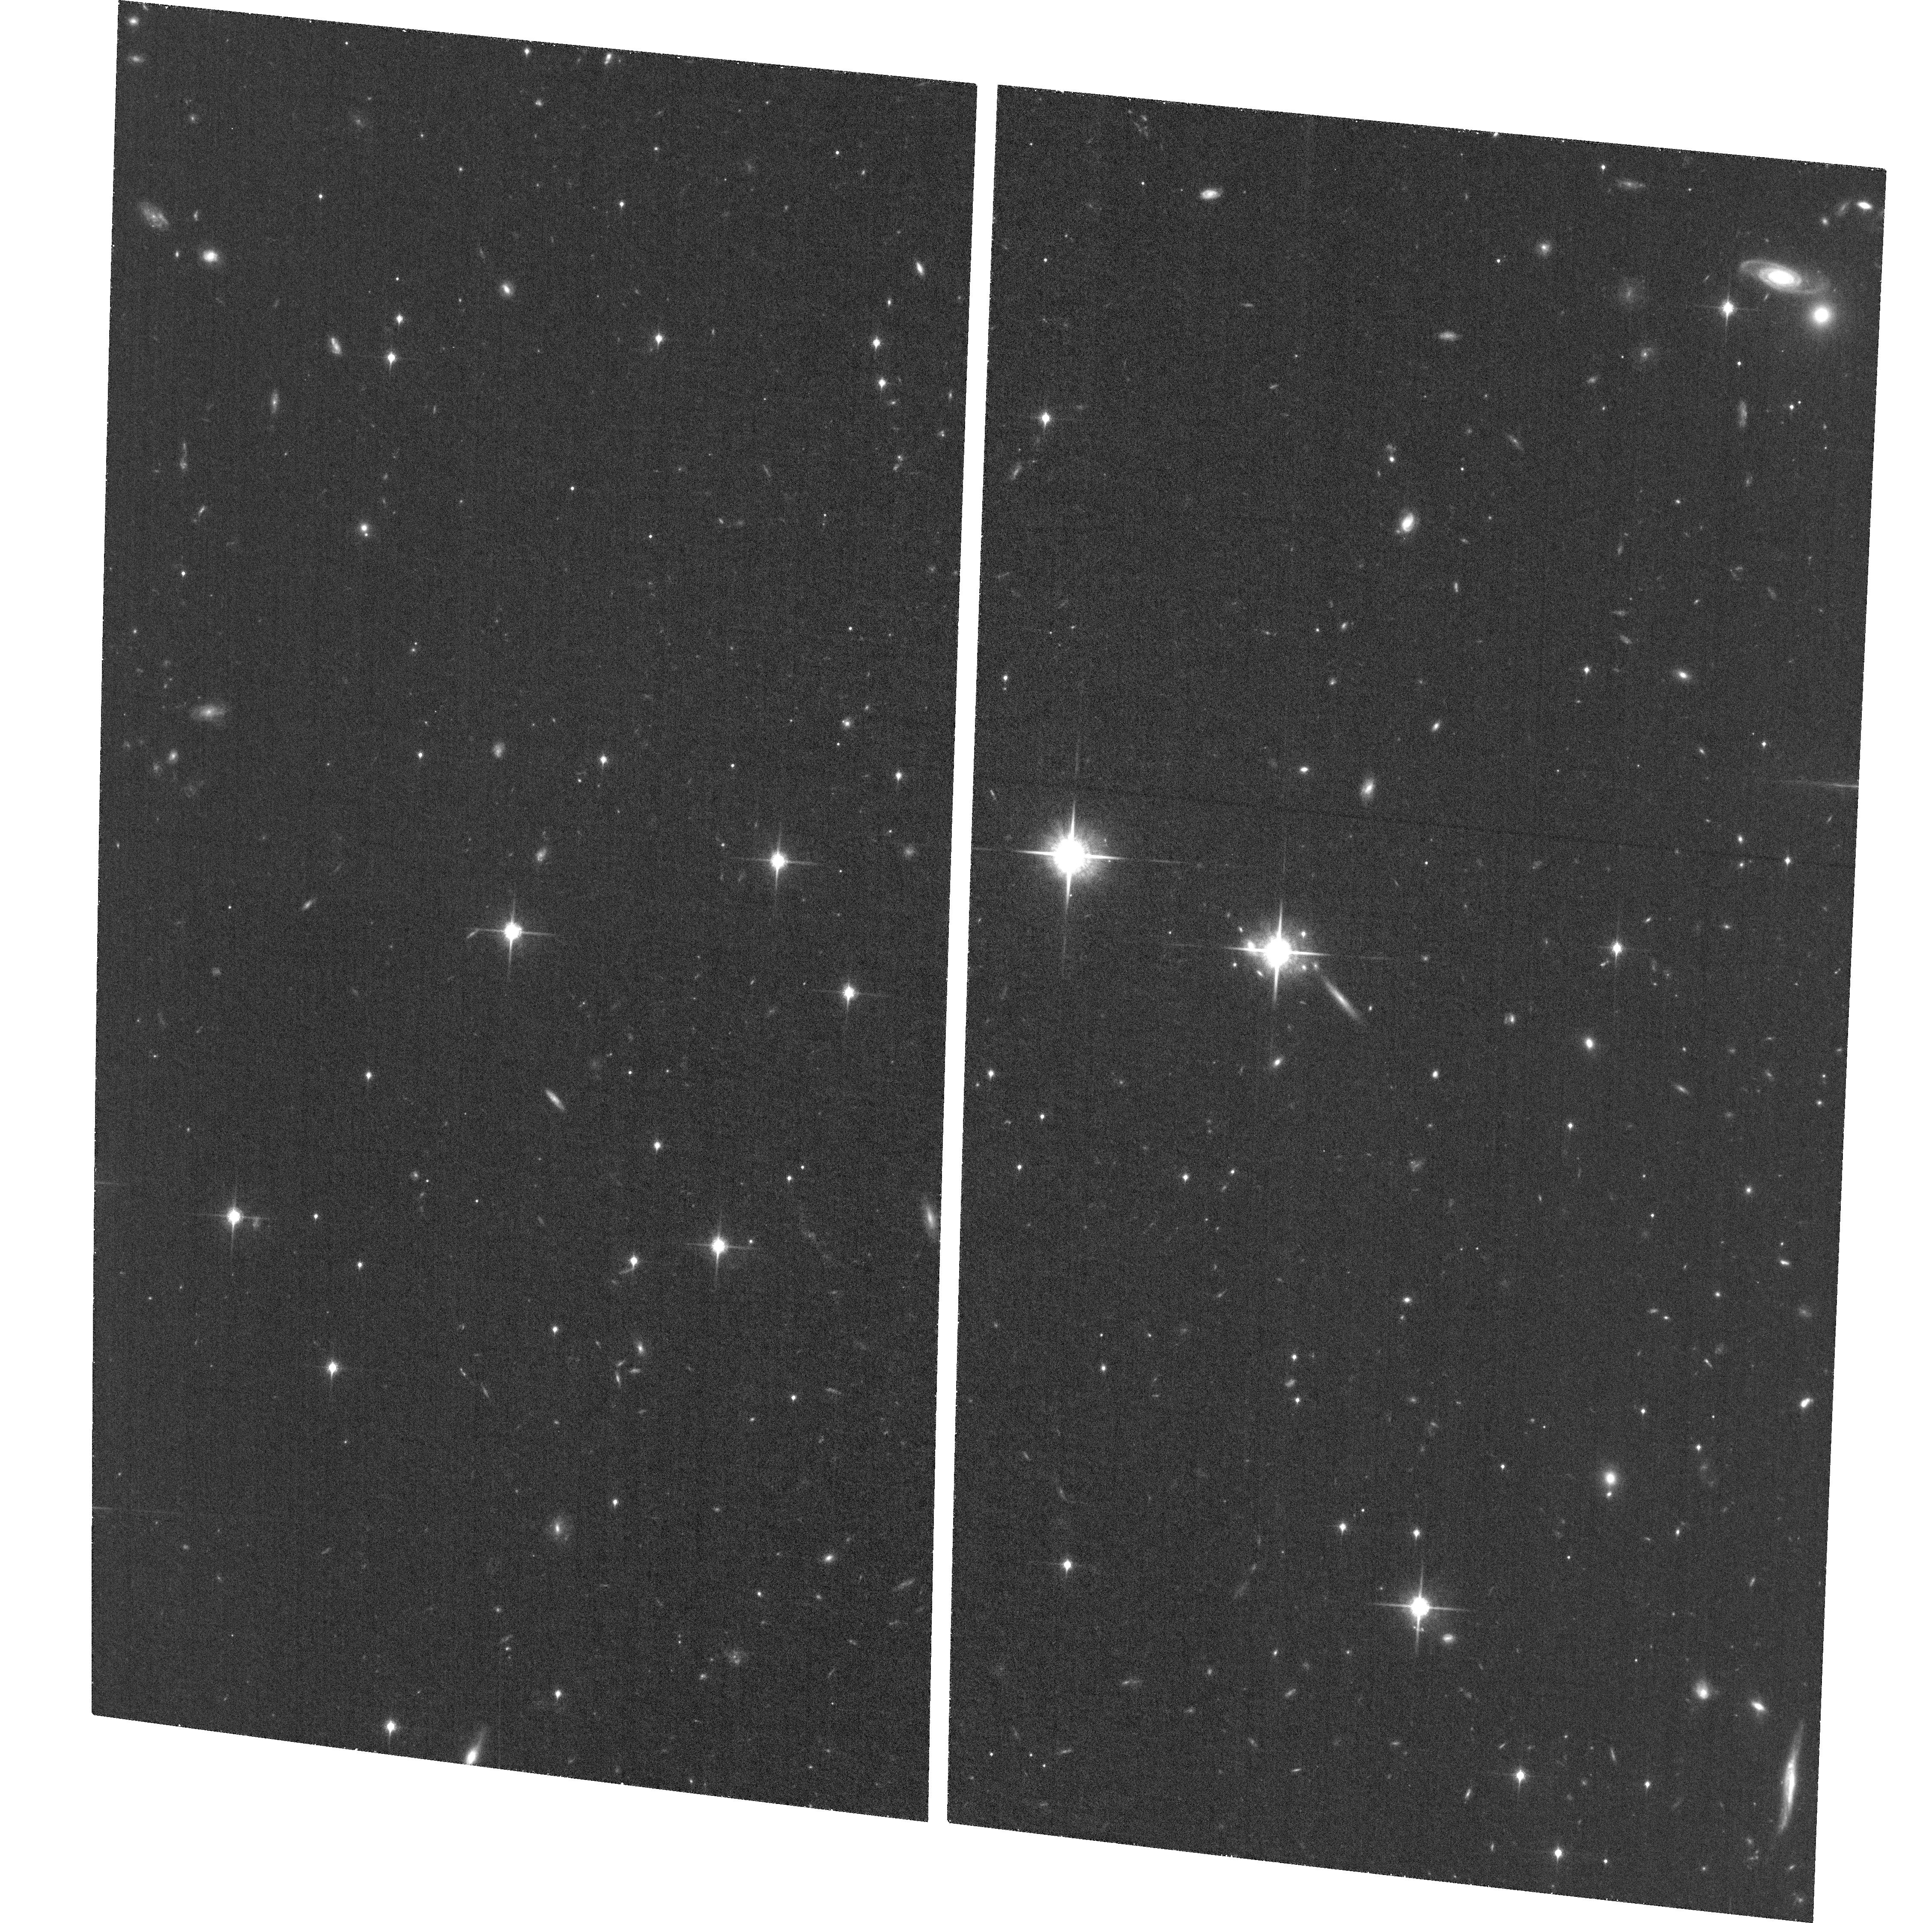
Target: WISE0855-0714
Instrument: ACS/WFC
Filter: F850LP
Exposure: 1.4 h
Observation ID: hst_14157_09_acs_wfc_f850lp_jctz09

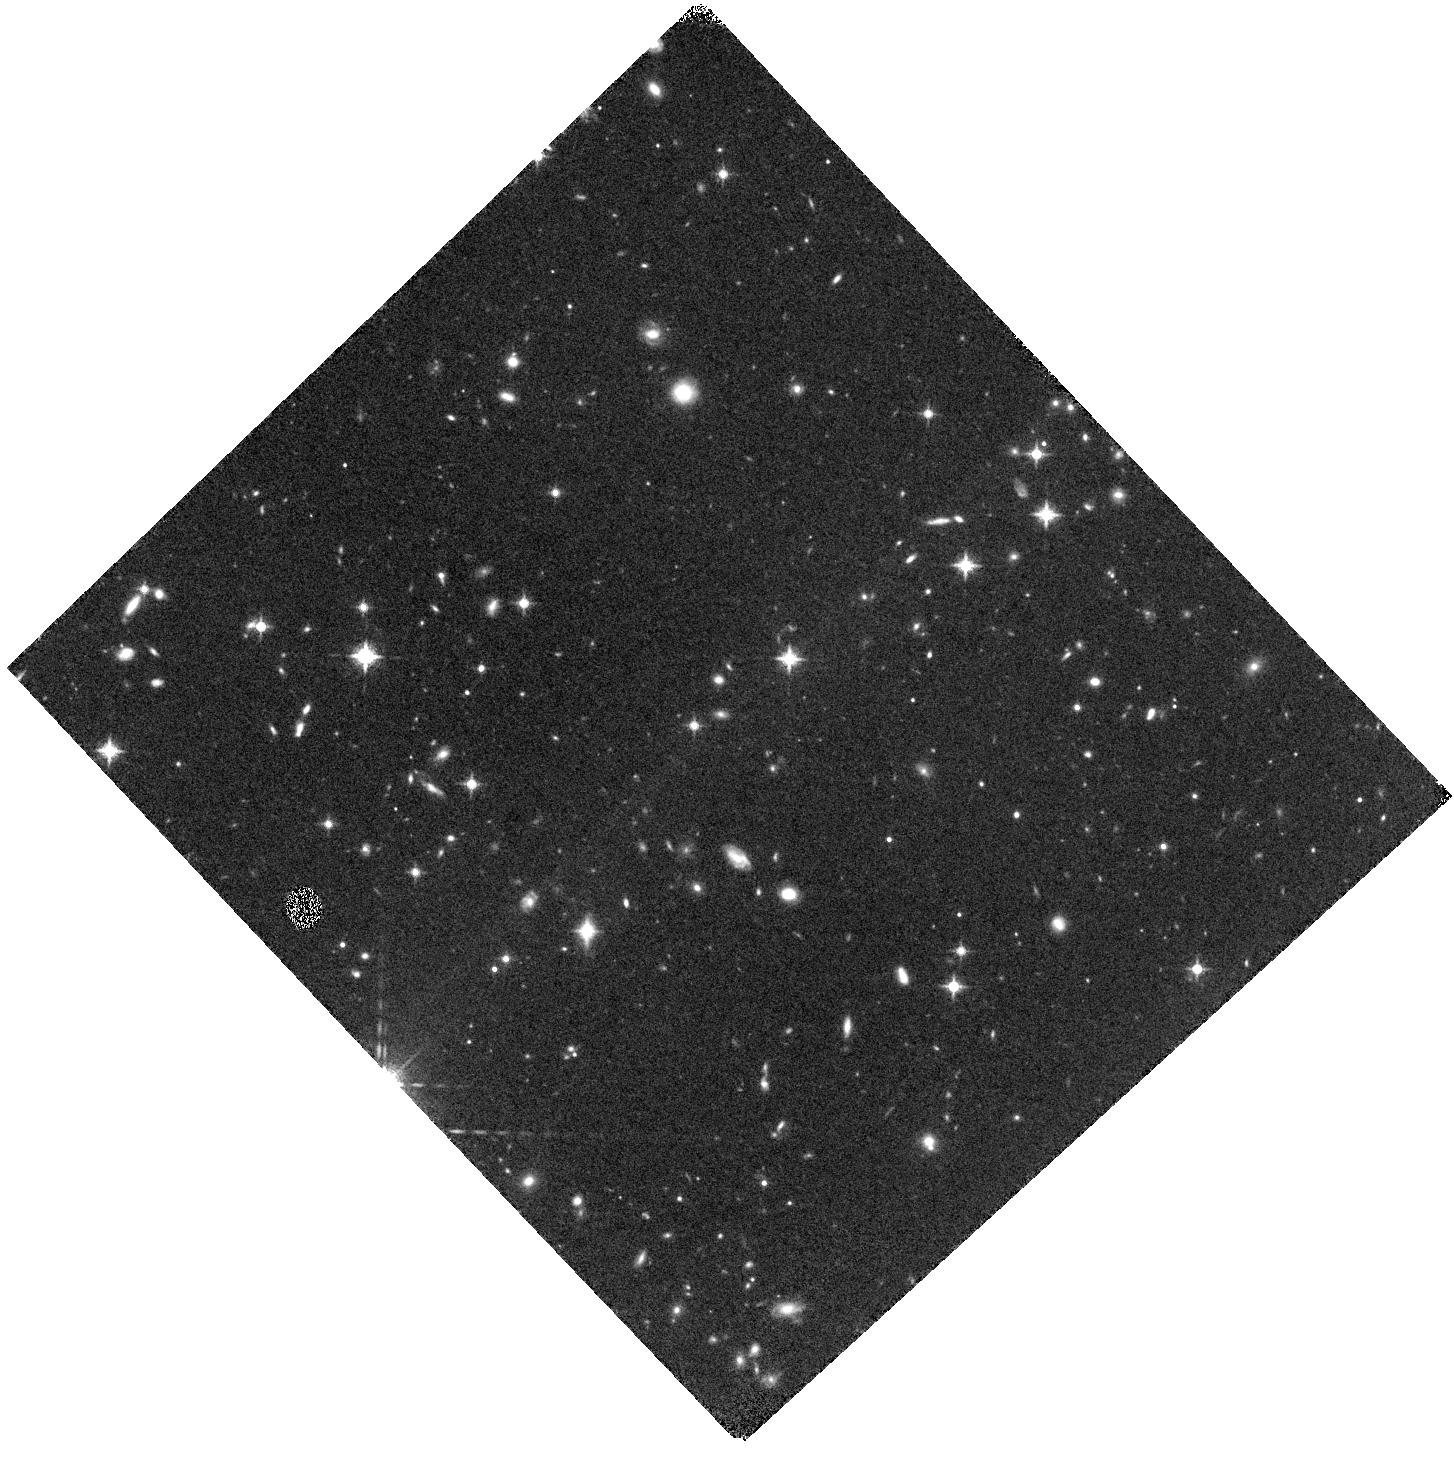
Target: WISE0855-0714
Instrument: WFC3/IR
Filter: F127M
Exposure: 1.5 h
Observation ID: hst_14157_05_wfc3_ir_f127m_ictz05

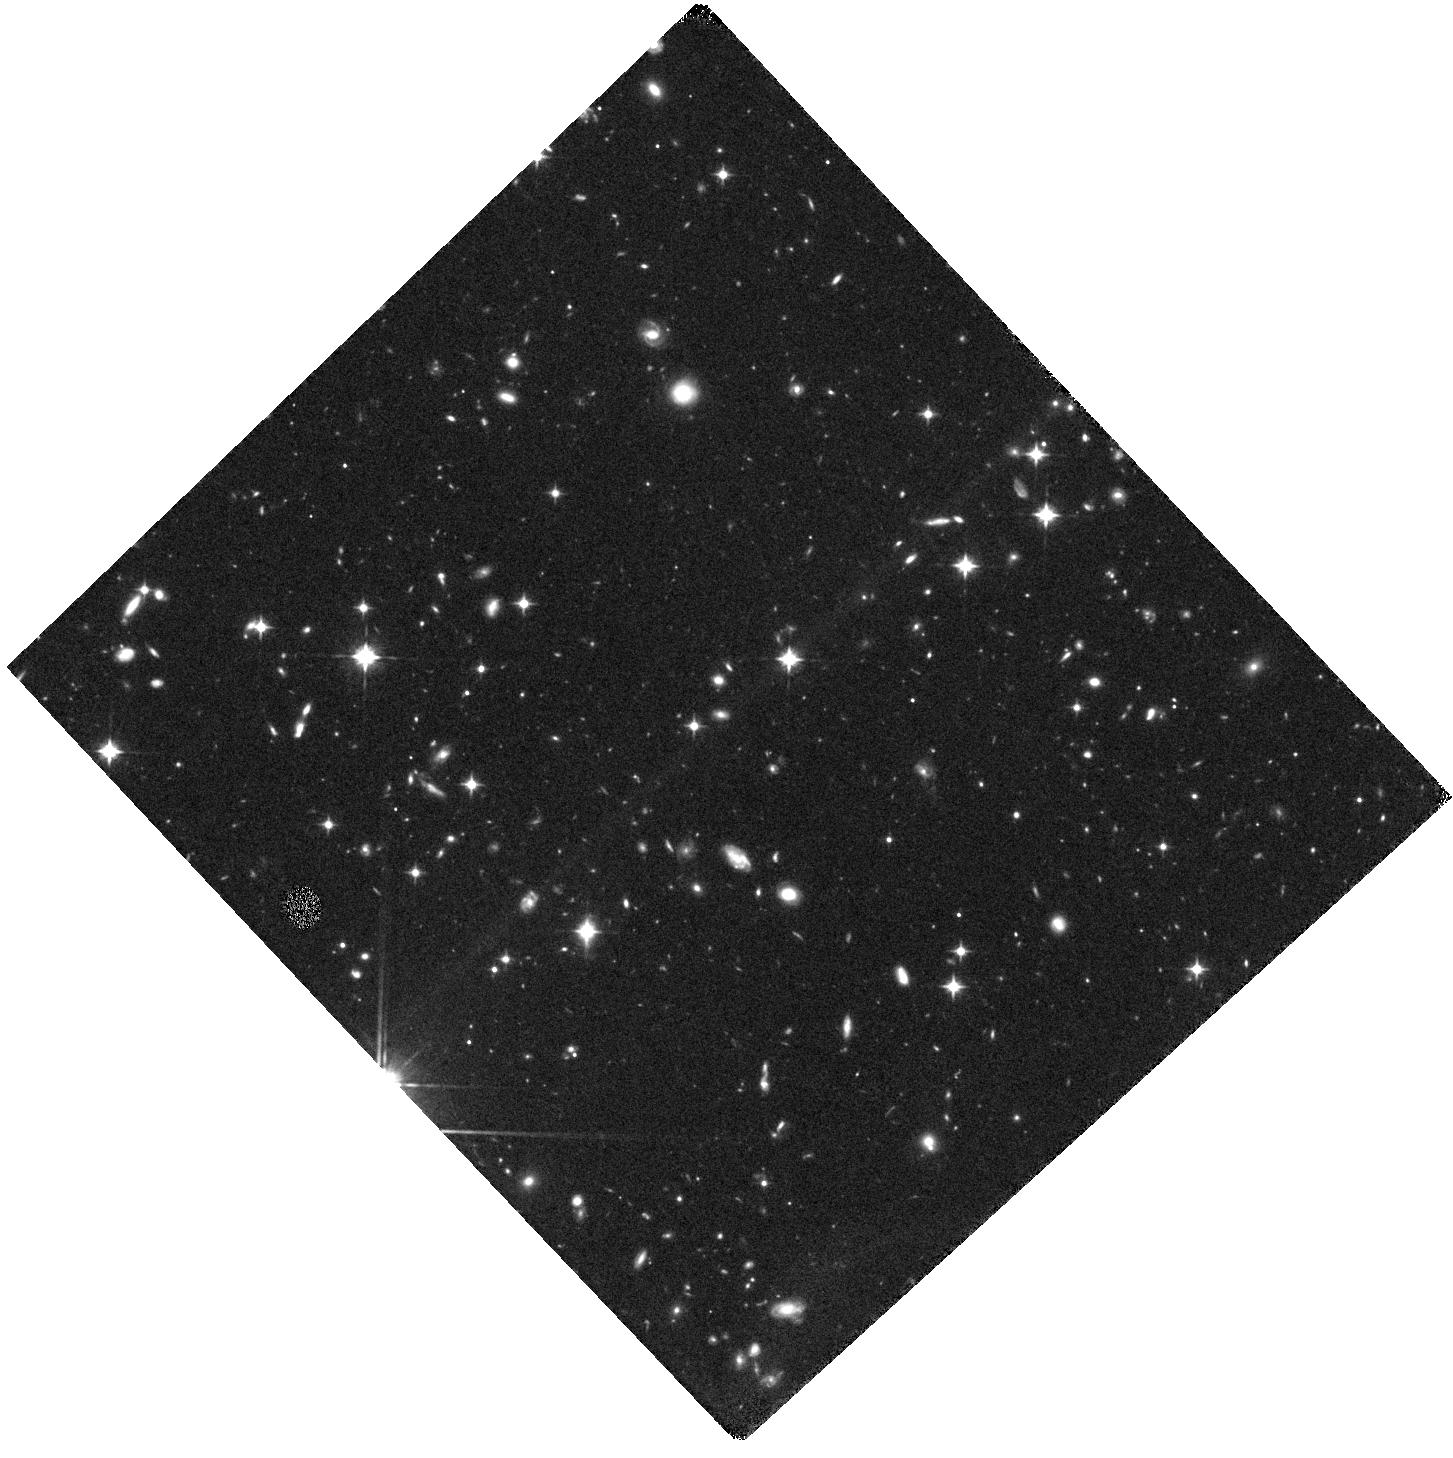
Target: WISE0855-0714
Instrument: WFC3/IR
Filter: F105W
Exposure: 1.5 h
Observation ID: hst_14157_02_wfc3_ir_f105w_ictz02

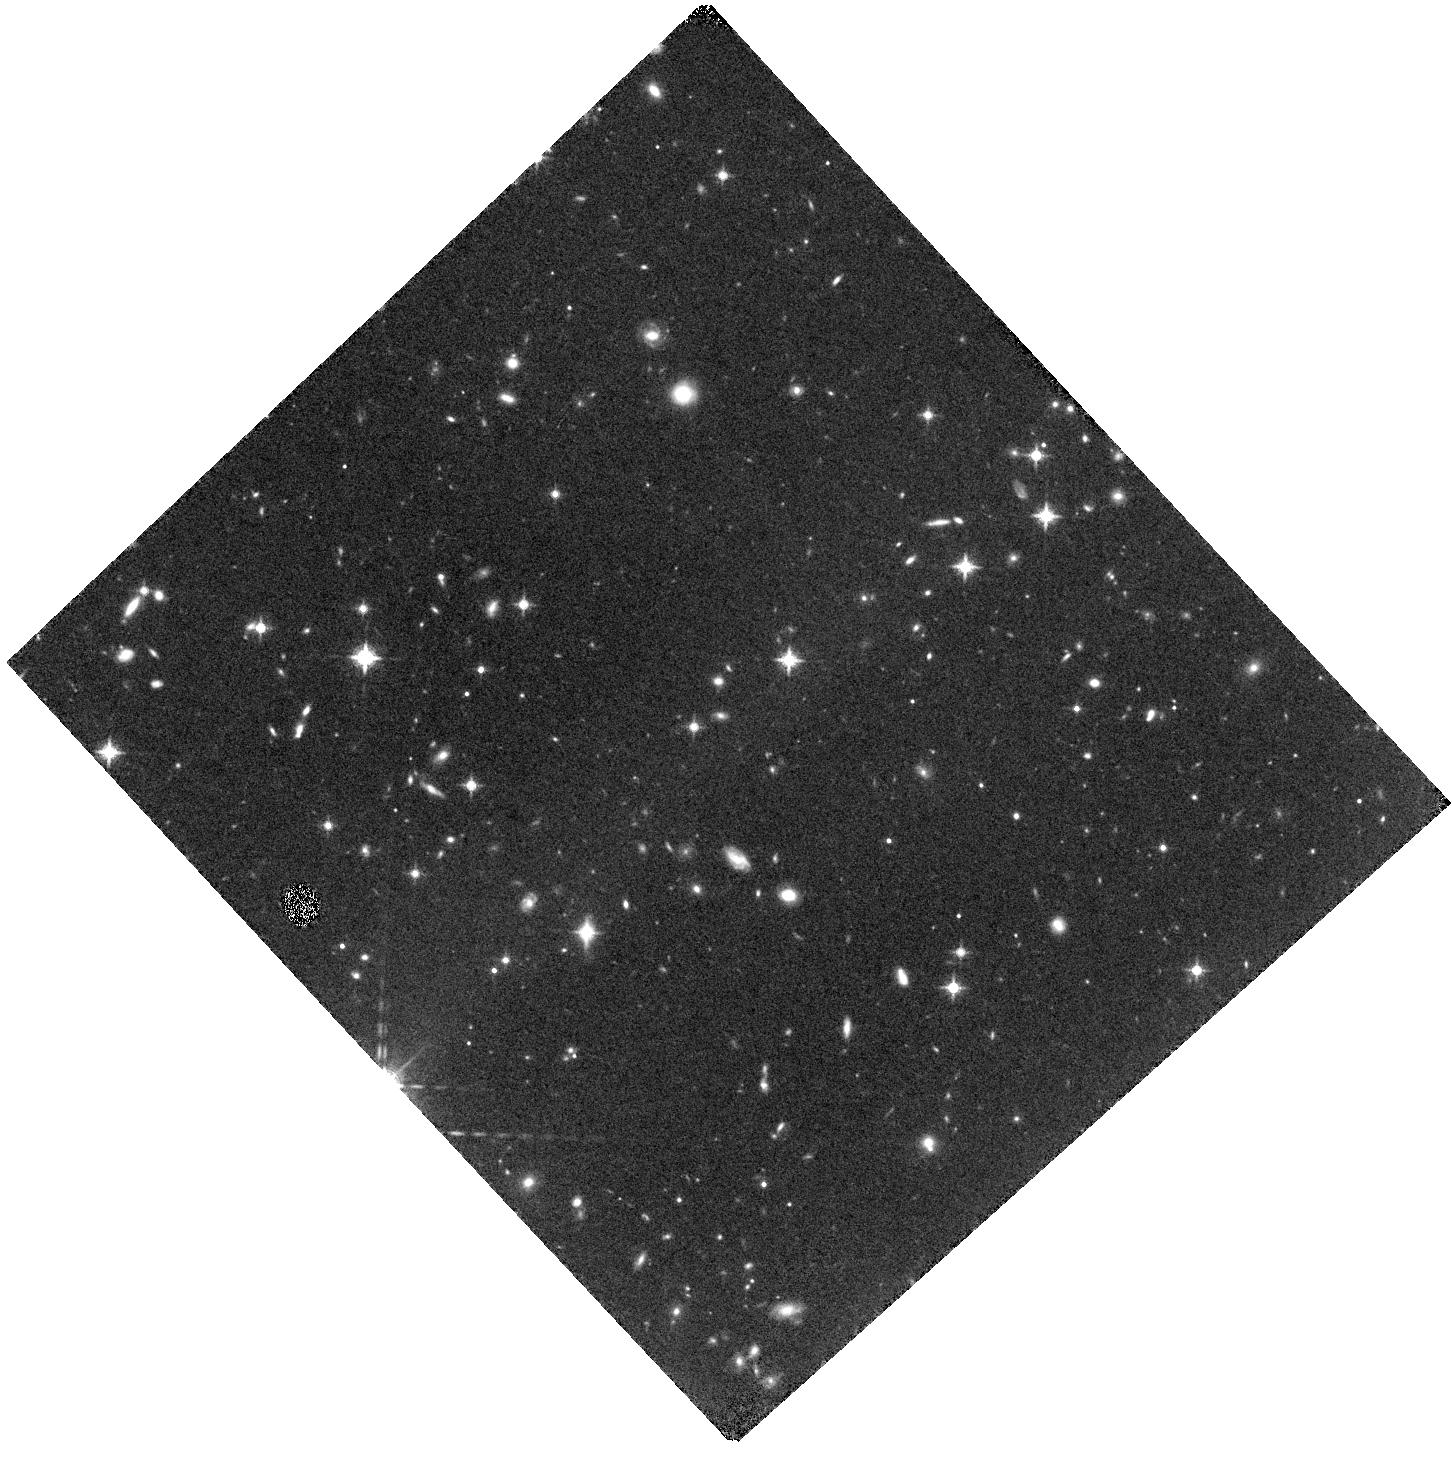
Target: WISE0855-0714
Instrument: WFC3/IR
Filter: F127M
Exposure: 1.5 h
Observation ID: hst_14157_04_wfc3_ir_f127m_ictz04

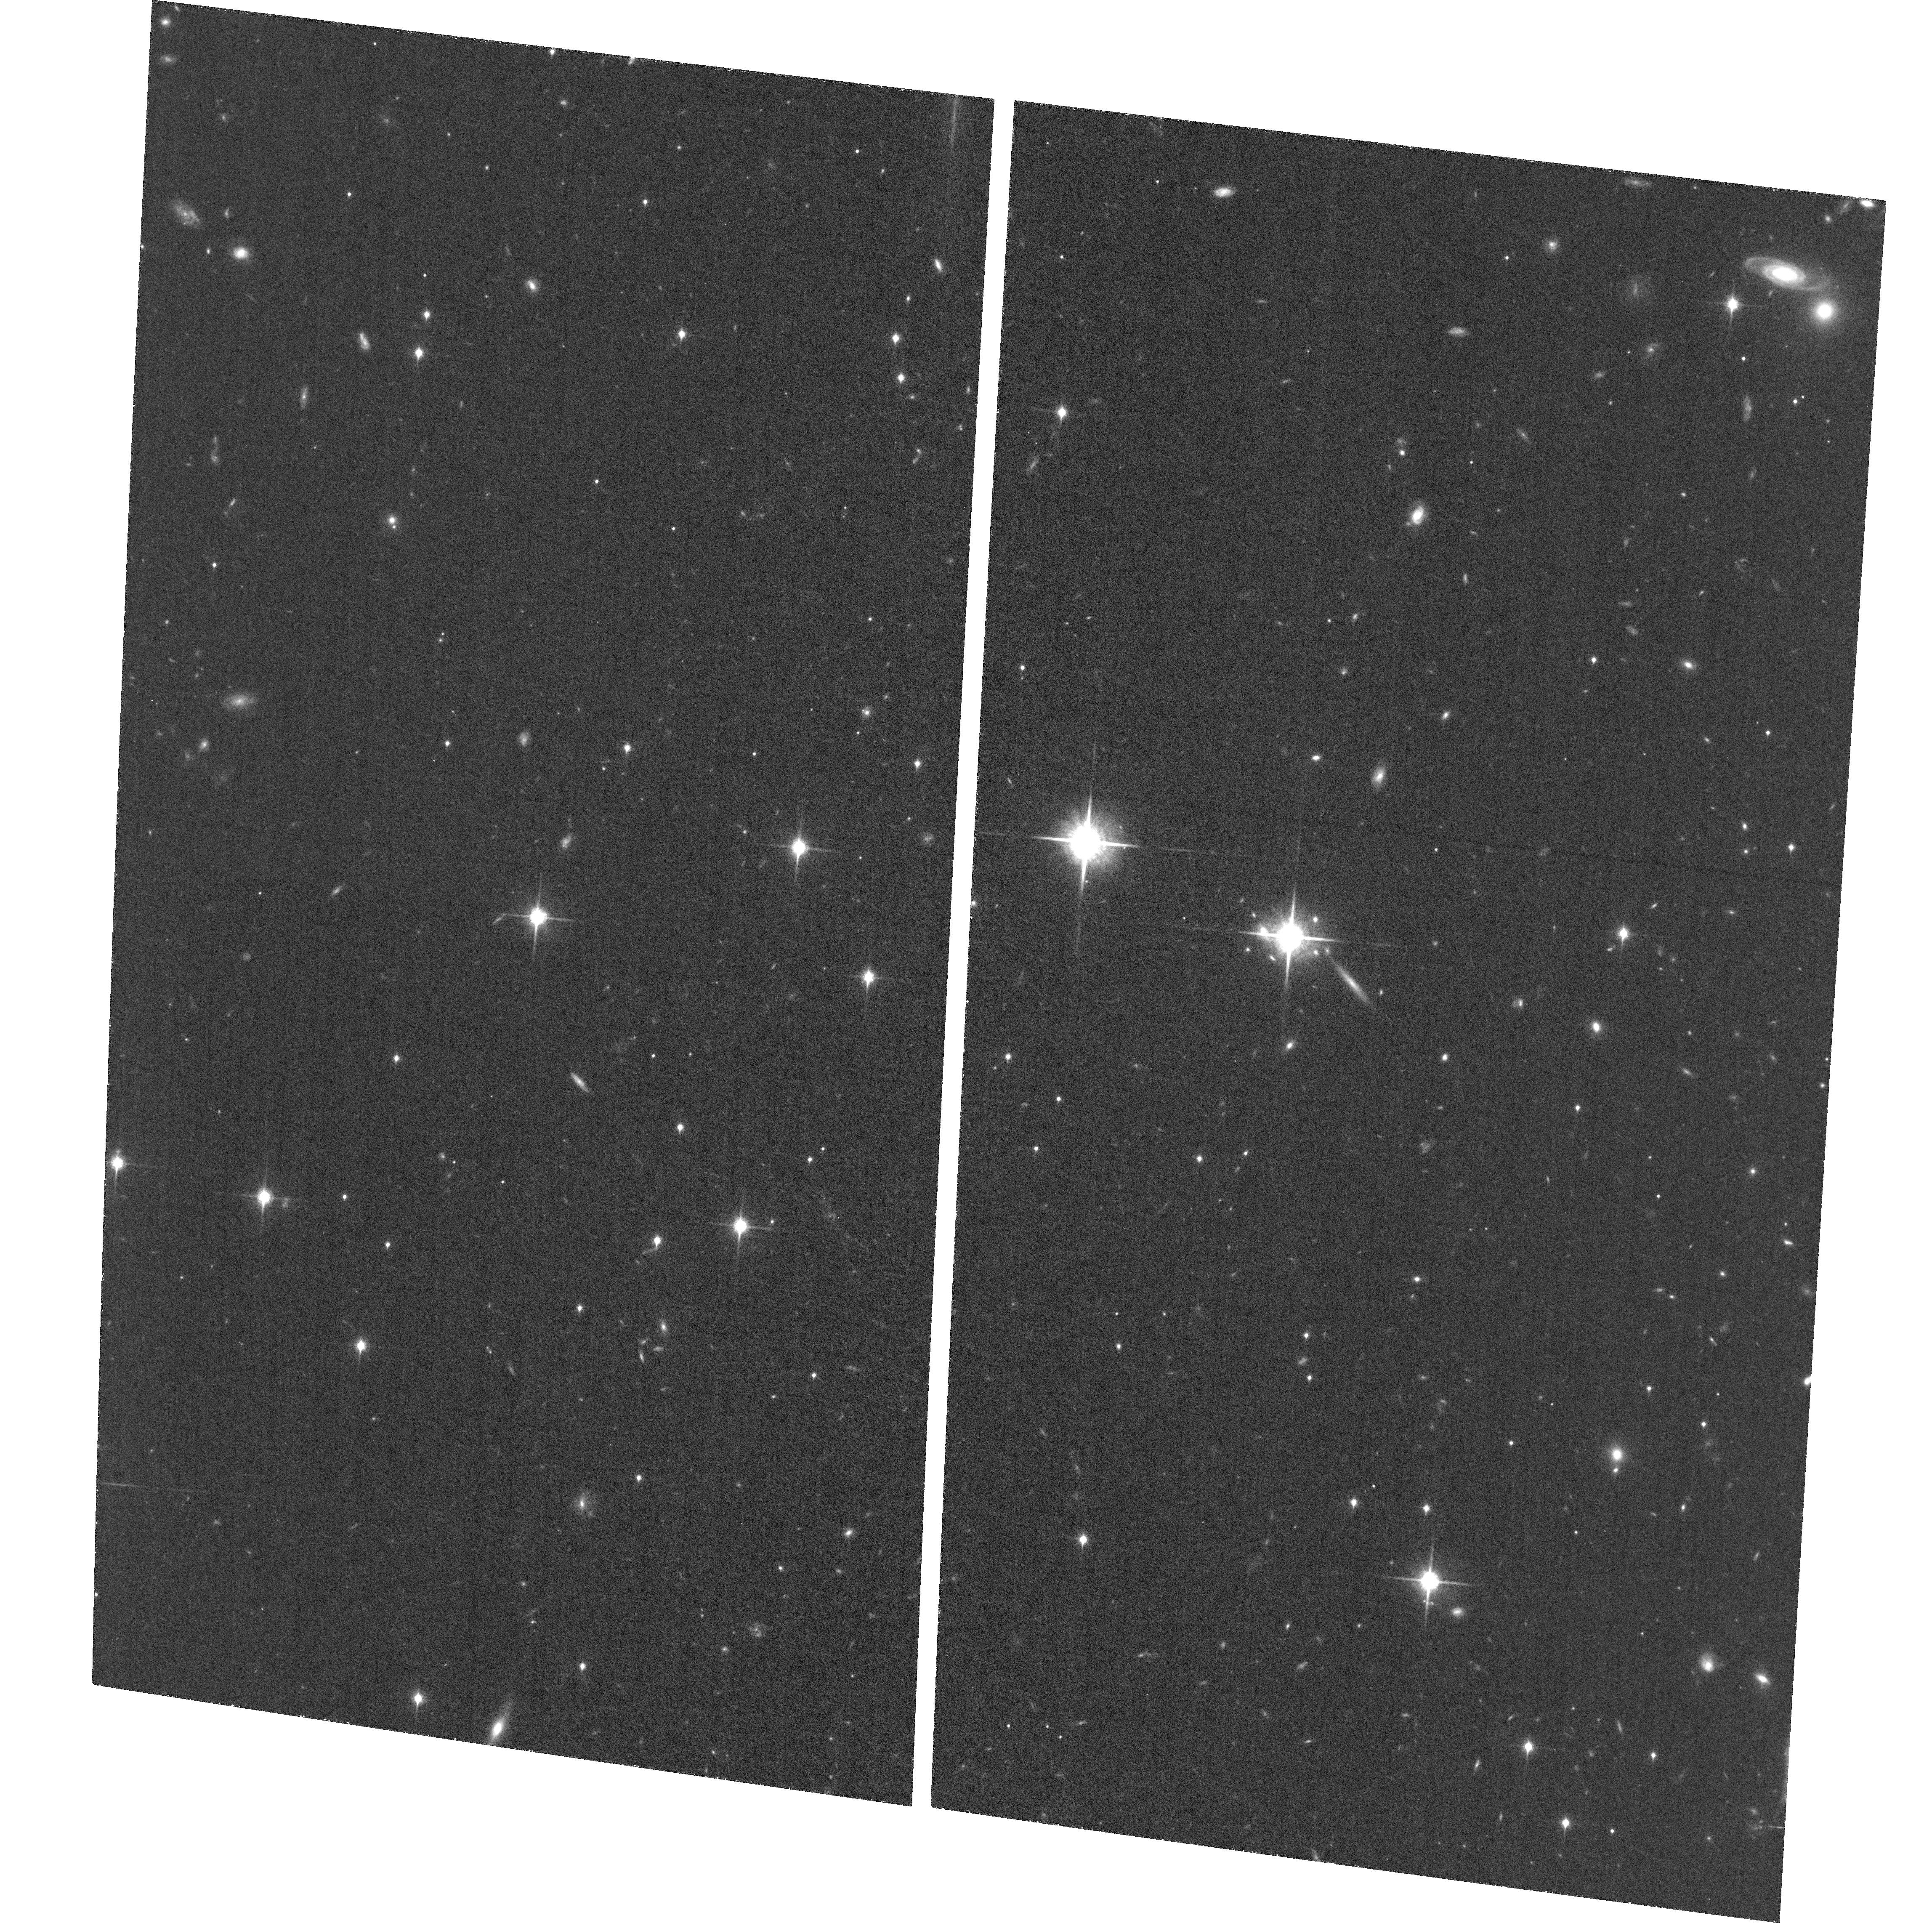
Target: WISE0855-0714
Instrument: ACS/WFC
Filter: F850LP
Exposure: 1.4 h
Observation ID: hst_14157_07_acs_wfc_f850lp_jctz07

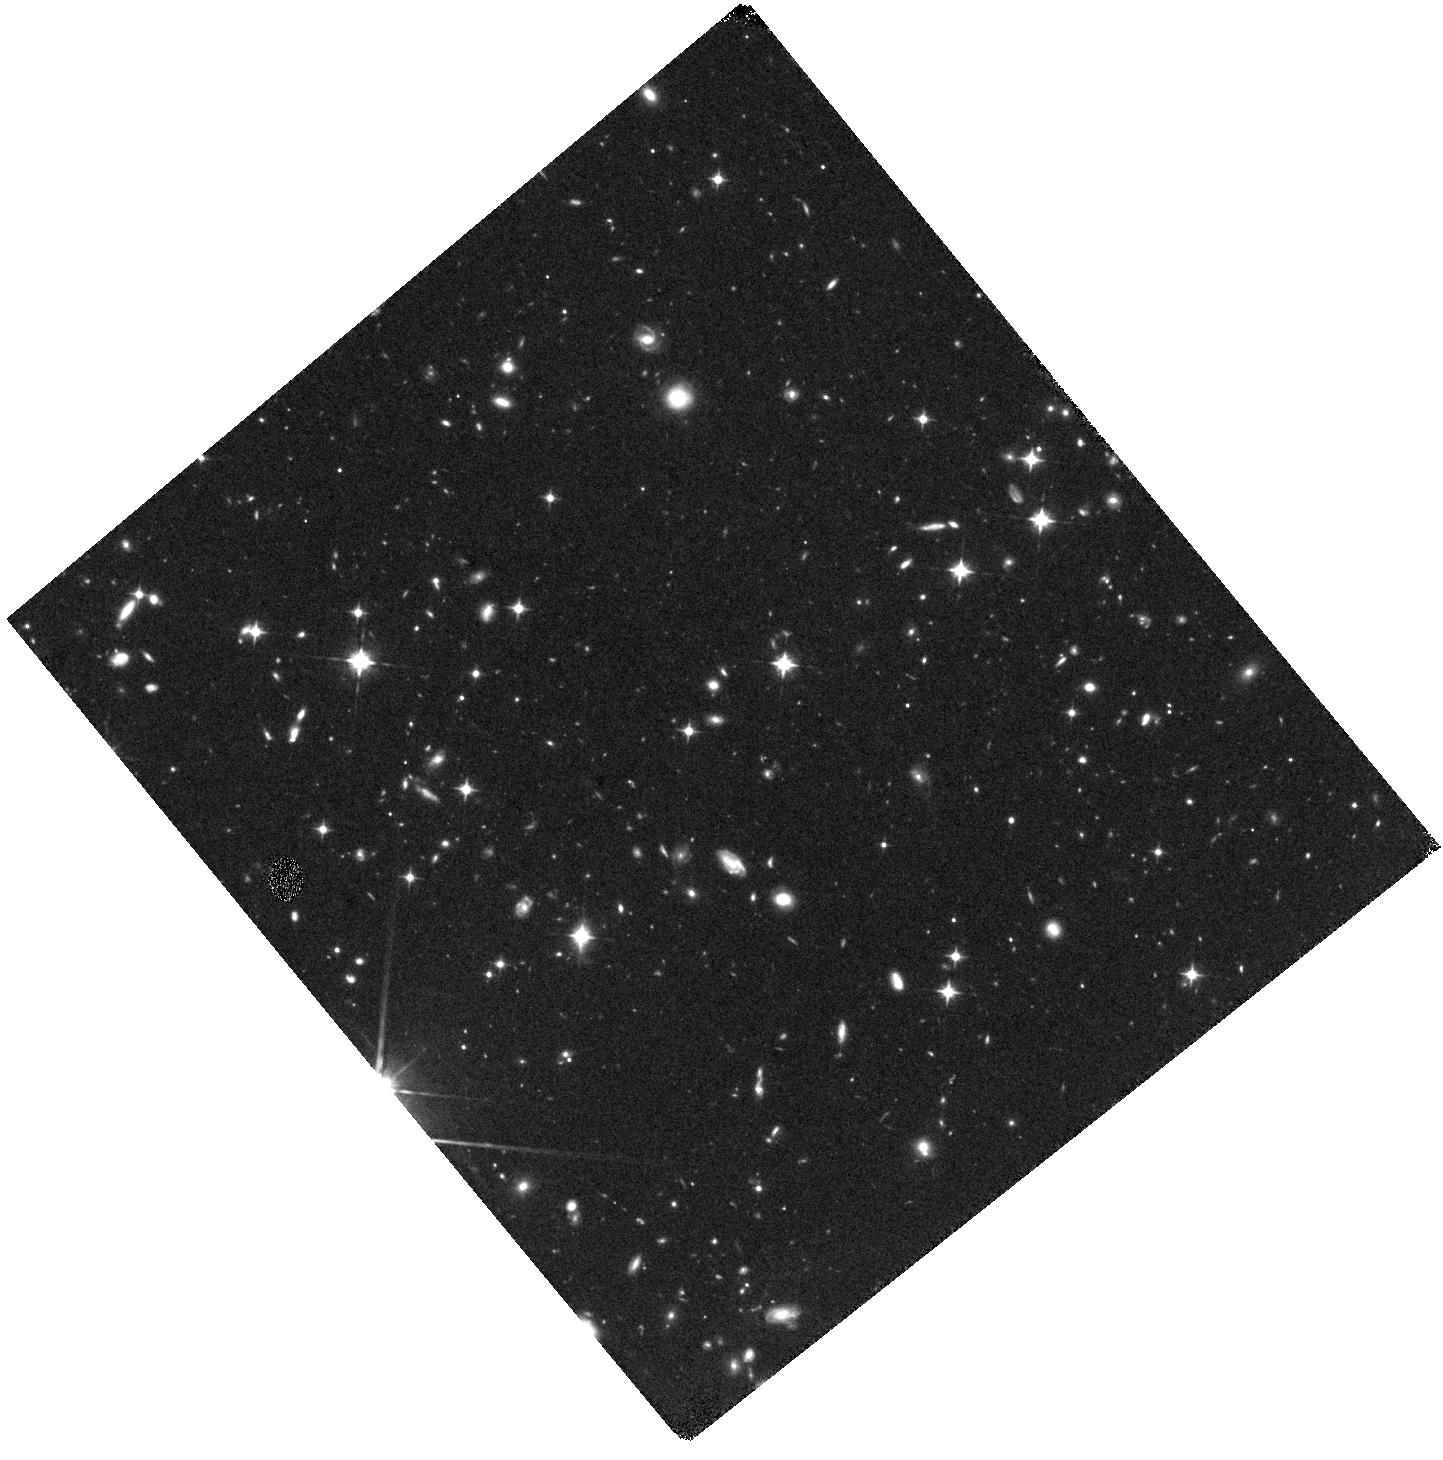
Target: WISE0855-0714
Instrument: WFC3/IR
Filter: F105W
Exposure: 1.5 h
Observation ID: hst_14157_01_wfc3_ir_f105w_ictz01

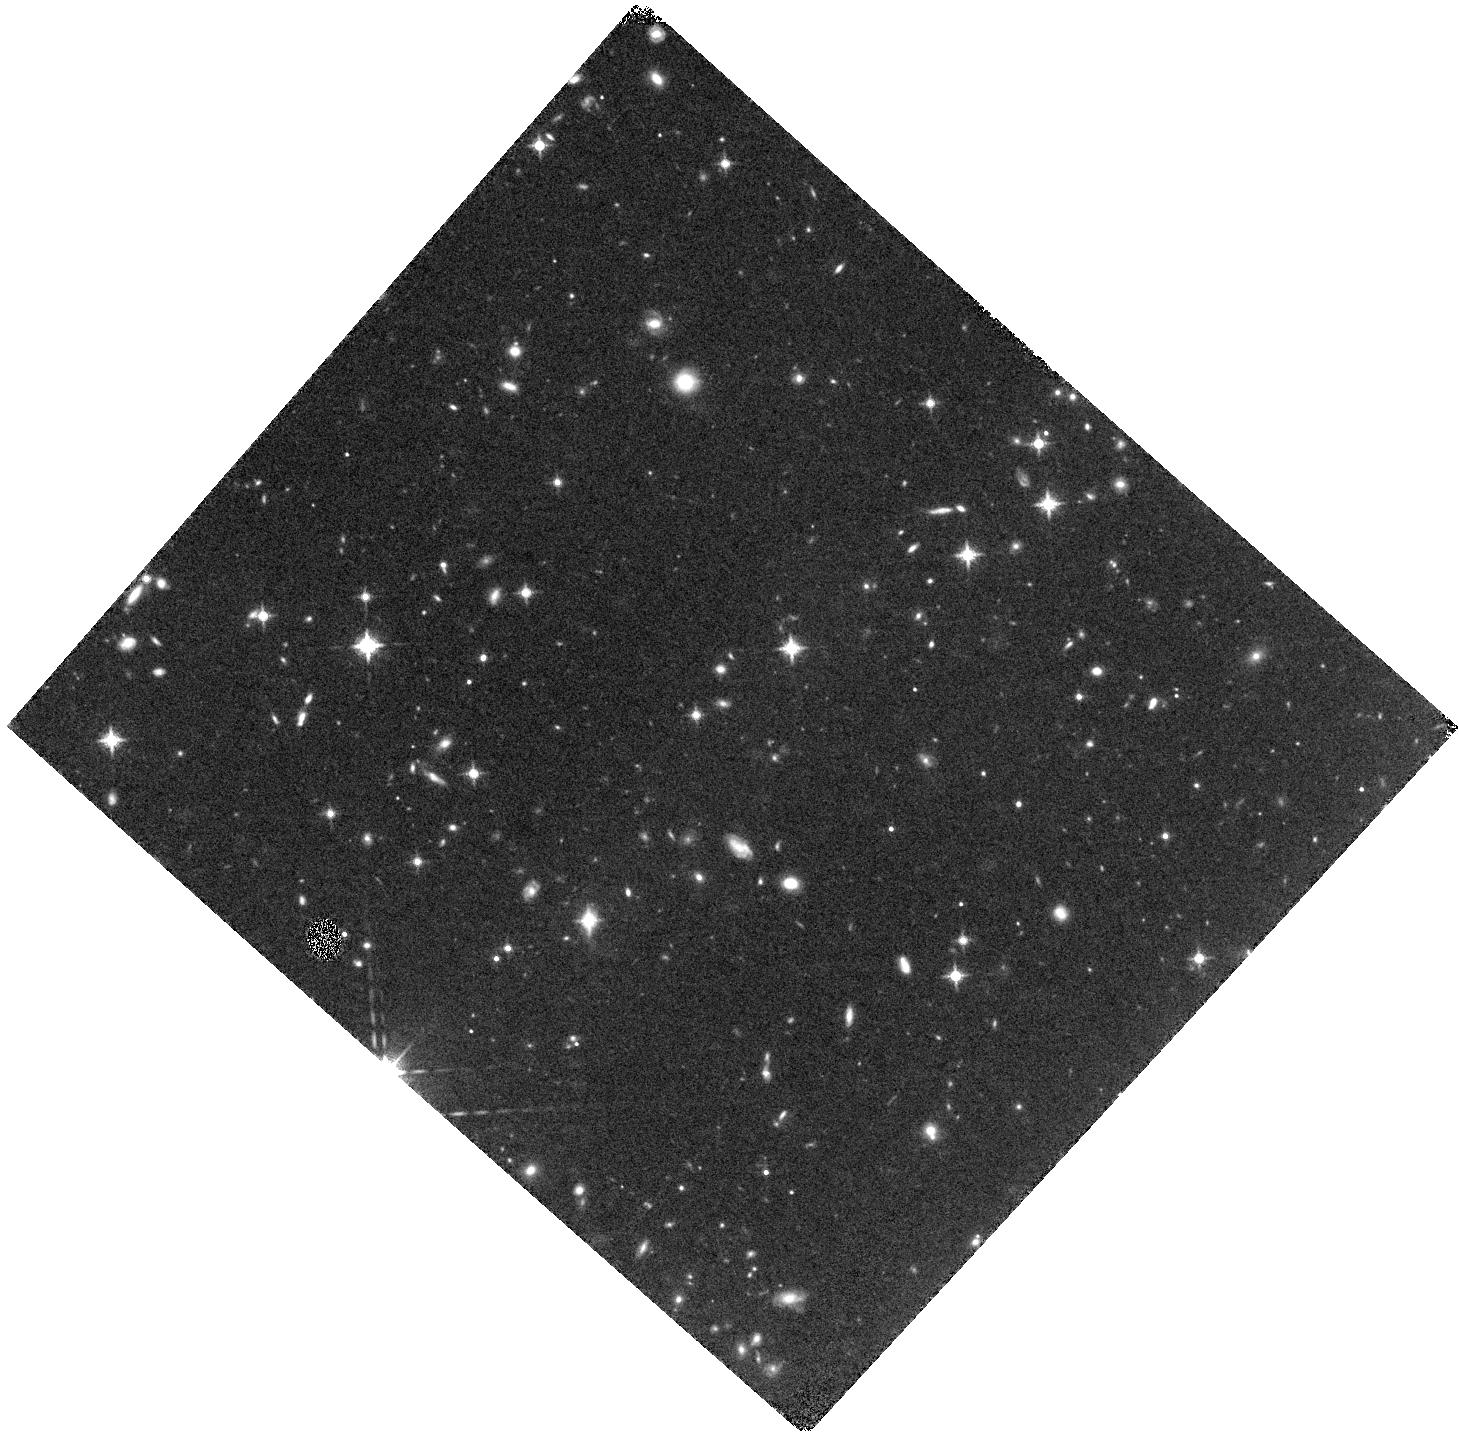
Target: WISE0855-0714
Instrument: WFC3/IR
Filter: F127M
Exposure: 1.5 h
Observation ID: hst_14157_06_wfc3_ir_f127m_ictz06

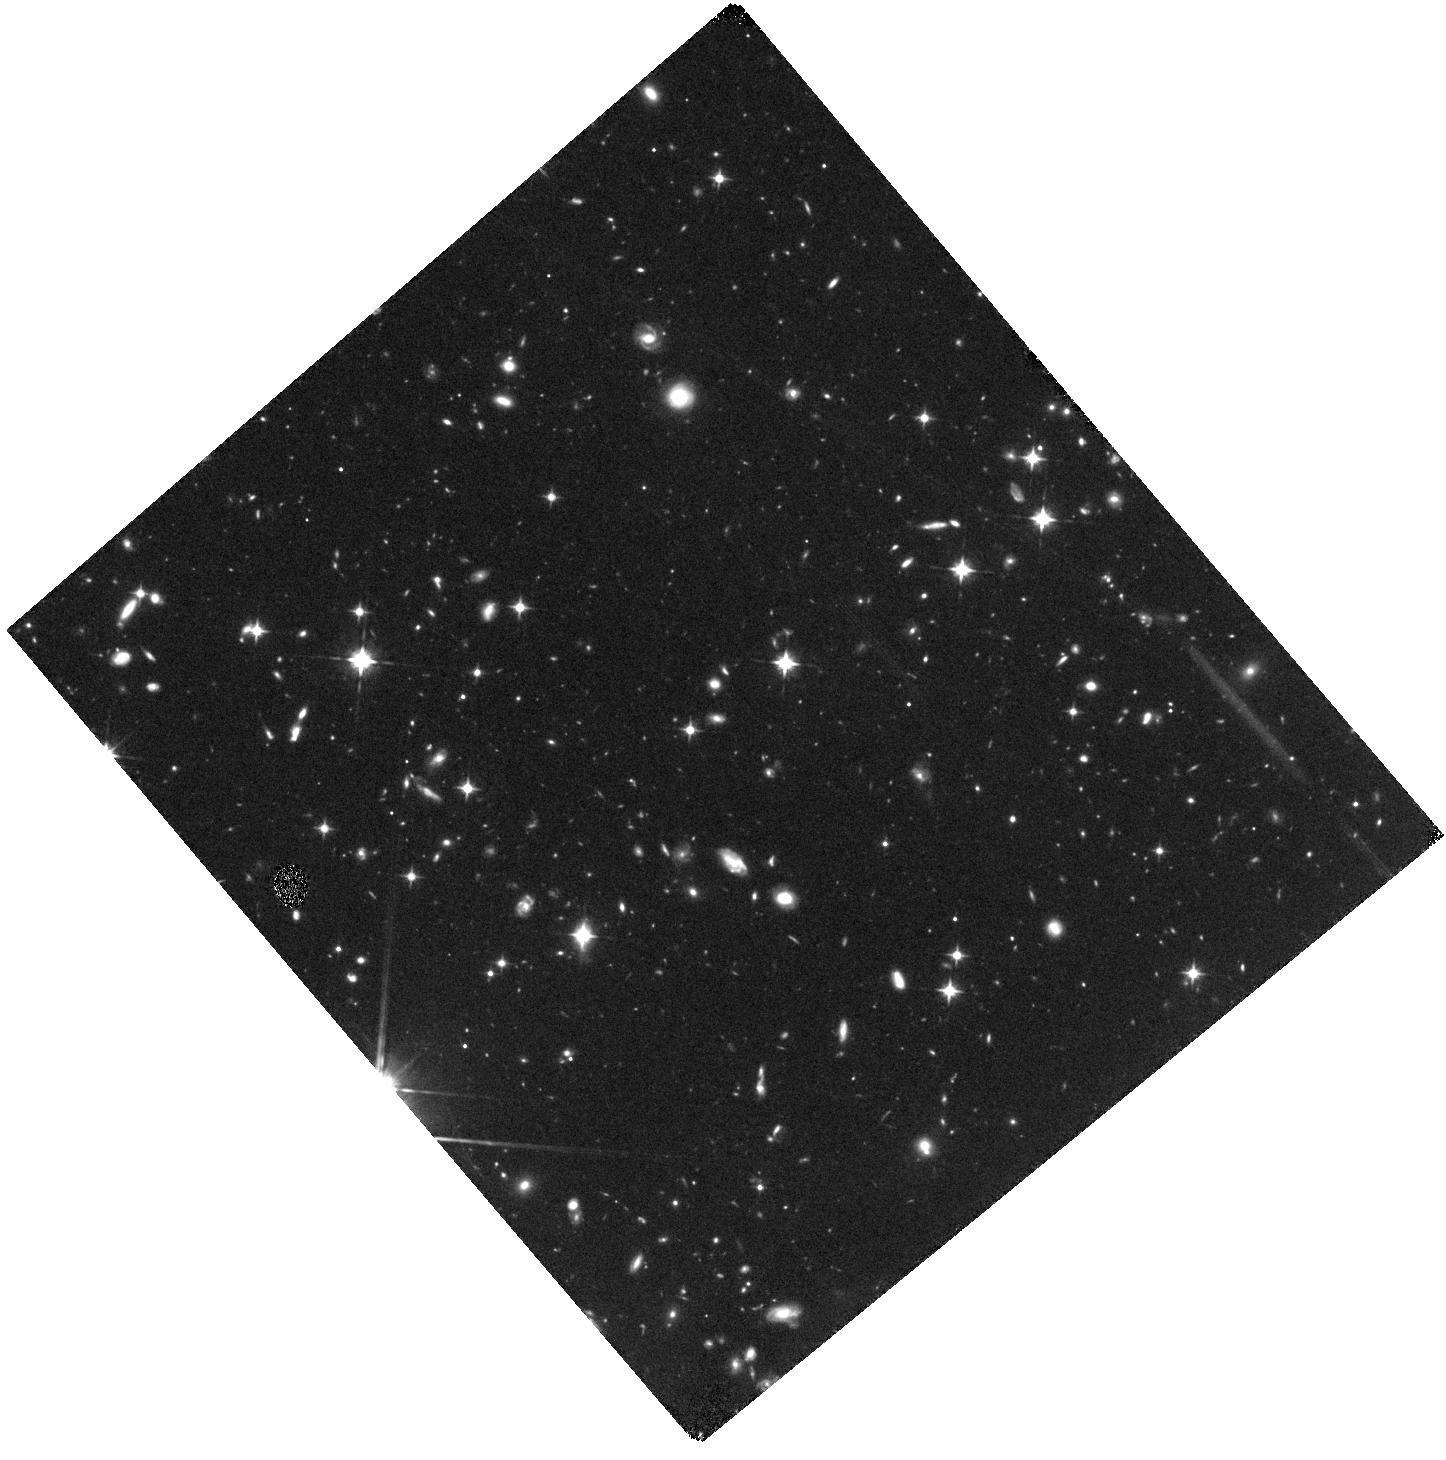
Target: WISE0855-0714
Instrument: WFC3/IR
Filter: F105W
Exposure: 1.5 h
Observation ID: hst_14157_03_wfc3_ir_f105w_ictz03

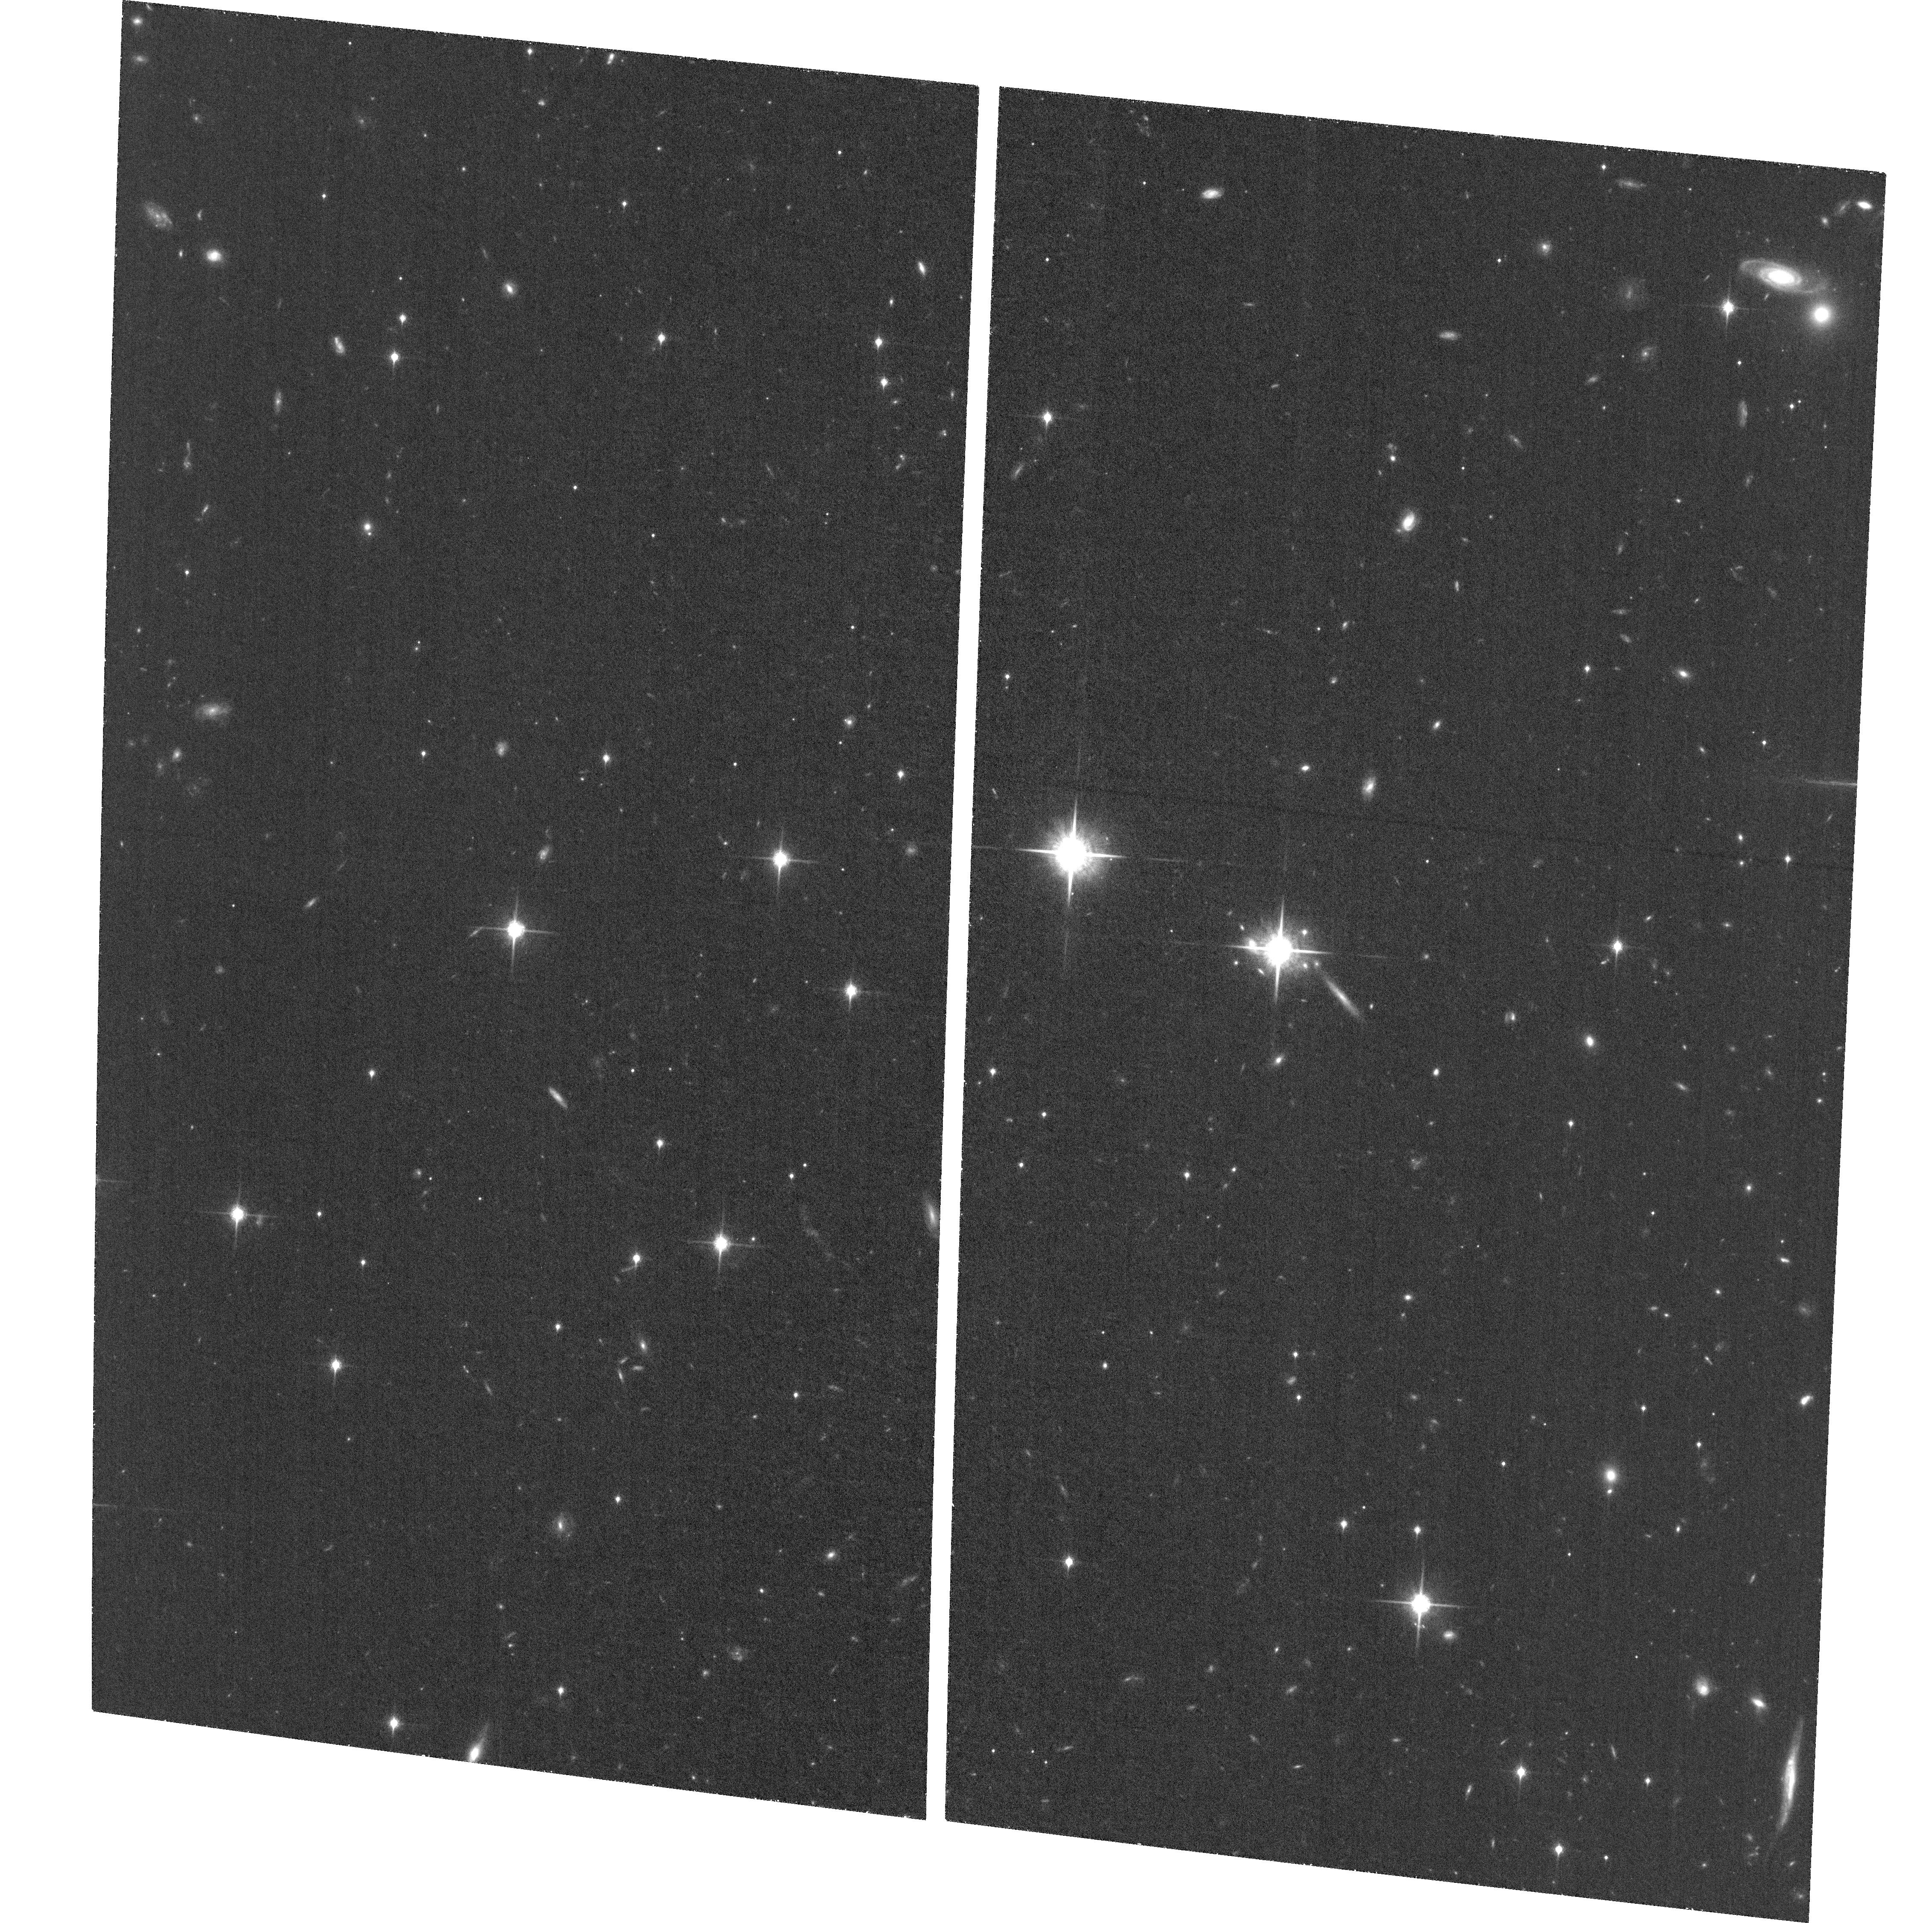
Target: WISE0855-0714
Instrument: ACS/WFC
Filter: F850LP
Exposure: 1.4 h
Observation ID: hst_14157_08_acs_wfc_f850lp_jctz08

Testing Model Atmospheres with the Coldest Known Brown Dwarf (PI: Luhman, Kevin)

Last year, we discovered a brown dwarf, WISE 0855-0714, that has a distance of 2.3 pc and a temperature of ~250 K, making it the 4th closest neighbor of the Sun and the coldest known brown dwarf. Because of its extreme proximity and temperature, it represents an unparallaled laboratory for studying planet-like atmospheres in an unexplored temperature regime. In Cycle 22, we obtained images of WISE 0855-0714 in the single most sensitive band of WFC3 for brown dwarfs (F110W) to assess the feasibility of spectroscopy and multi-band photometry, and to begin using it to test the colors predicted by model atmospheres. We have detected WISE 0855-0714 in those data, and the resulting photometry indicates that it is too faint for spectroscopy, but that photometry in additional HST bands is feasible. Therefore, we propose to observe WISE 0855-0714 with ACS and WFC3 in three bands that are well-suited for testing and discriminating between competing models of very cold atmospheres.